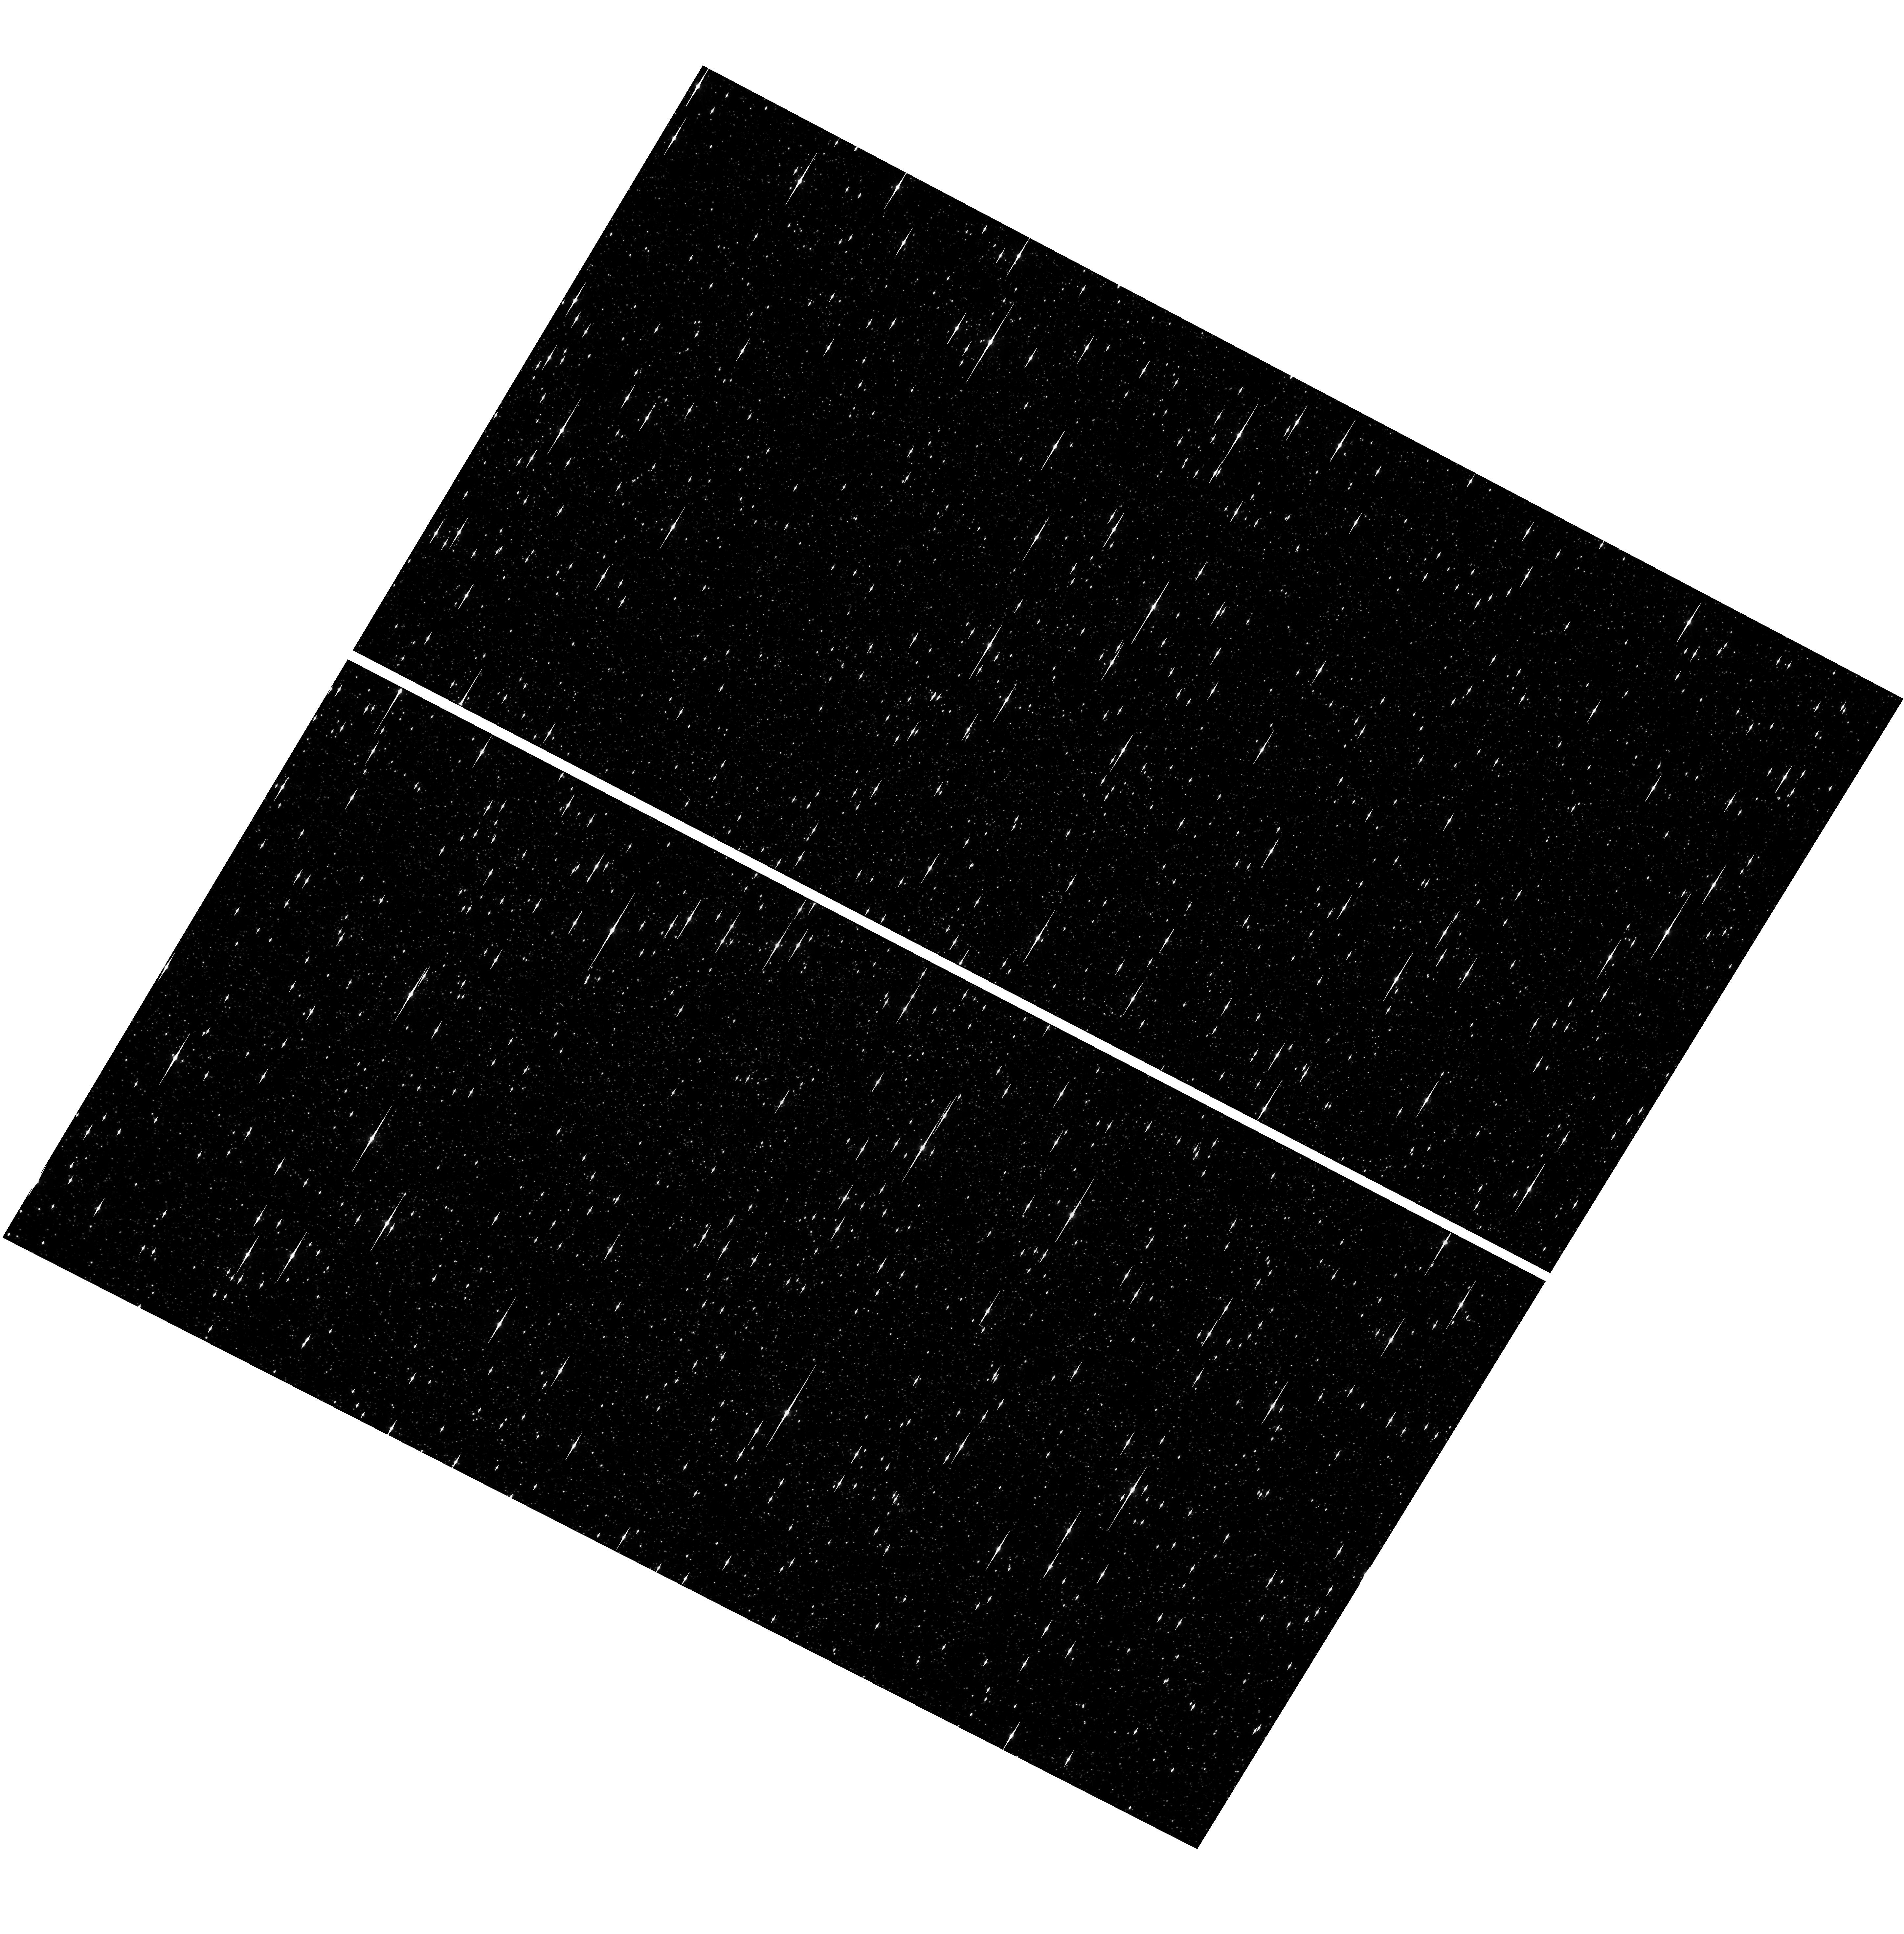
Target: OMEGACEN
Instrument: WFC3/UVIS
Filter: F475W
Exposure: 6 min
Observation ID: hst_17693_01_wfc3_uvis_f475w_ifi401

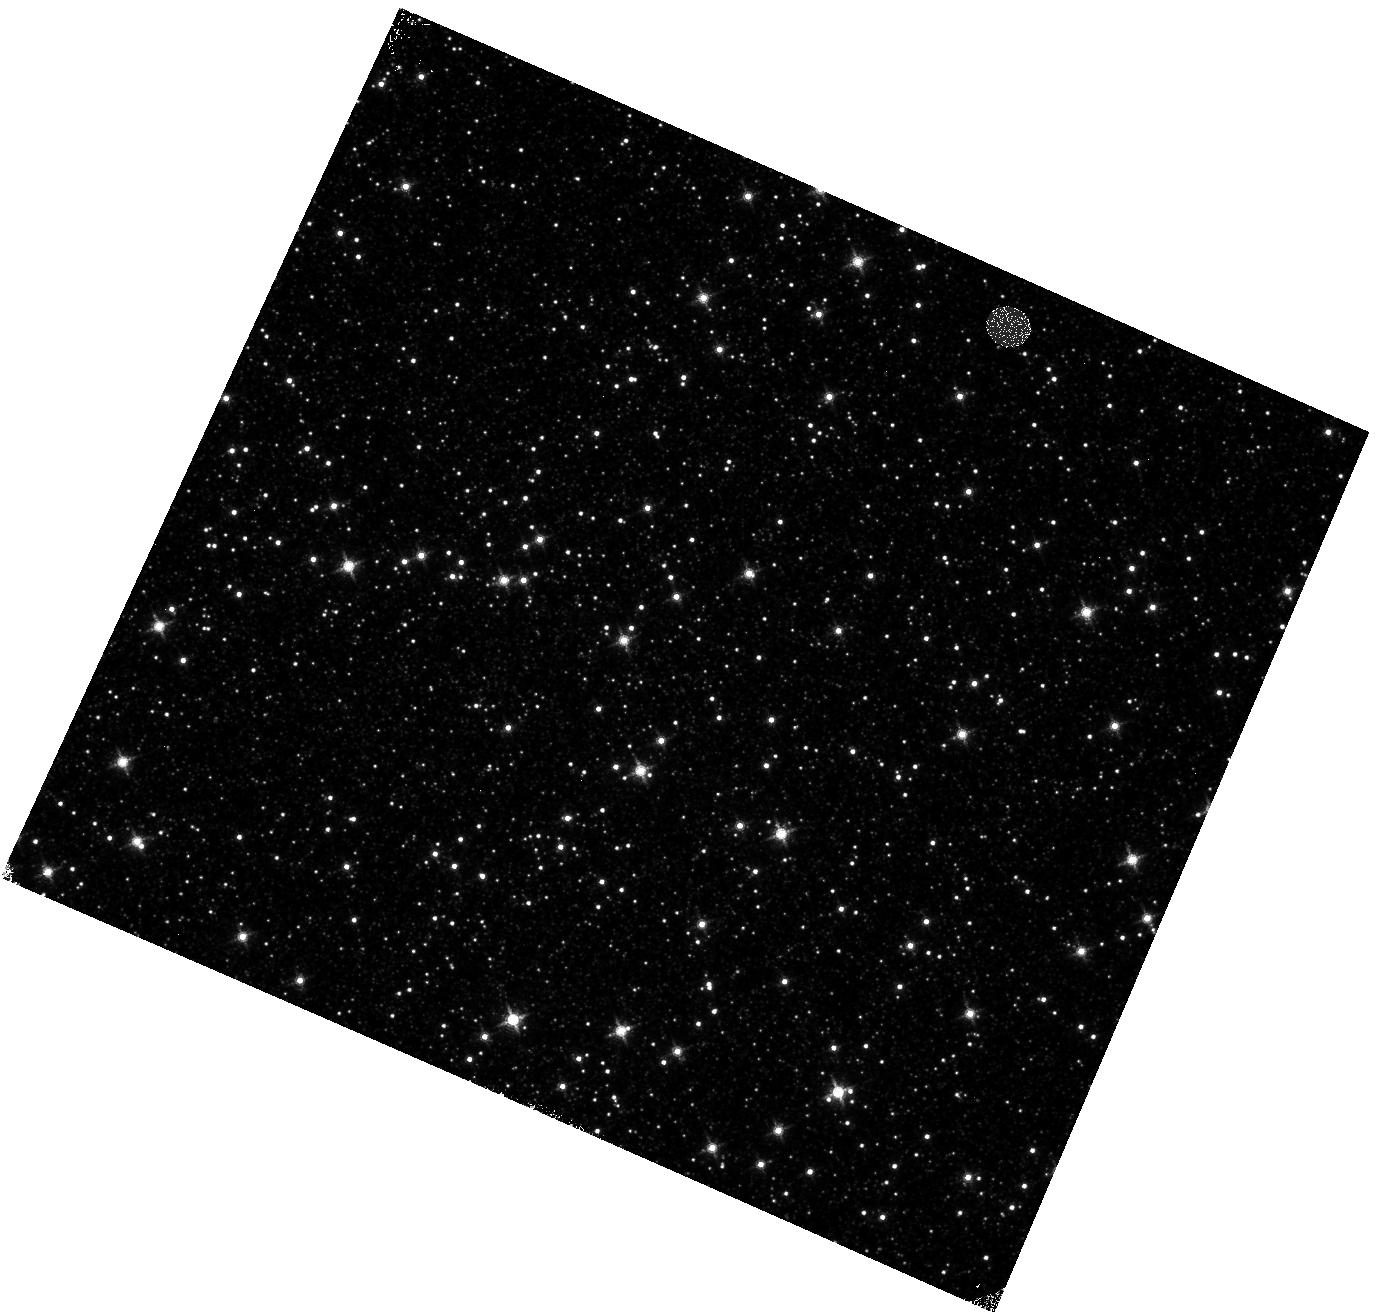
Target: OMEGACEN
Instrument: WFC3/IR
Filter: F139M
Exposure: 4 min
Observation ID: hst_17693_04_wfc3_ir_f139m_ifi404

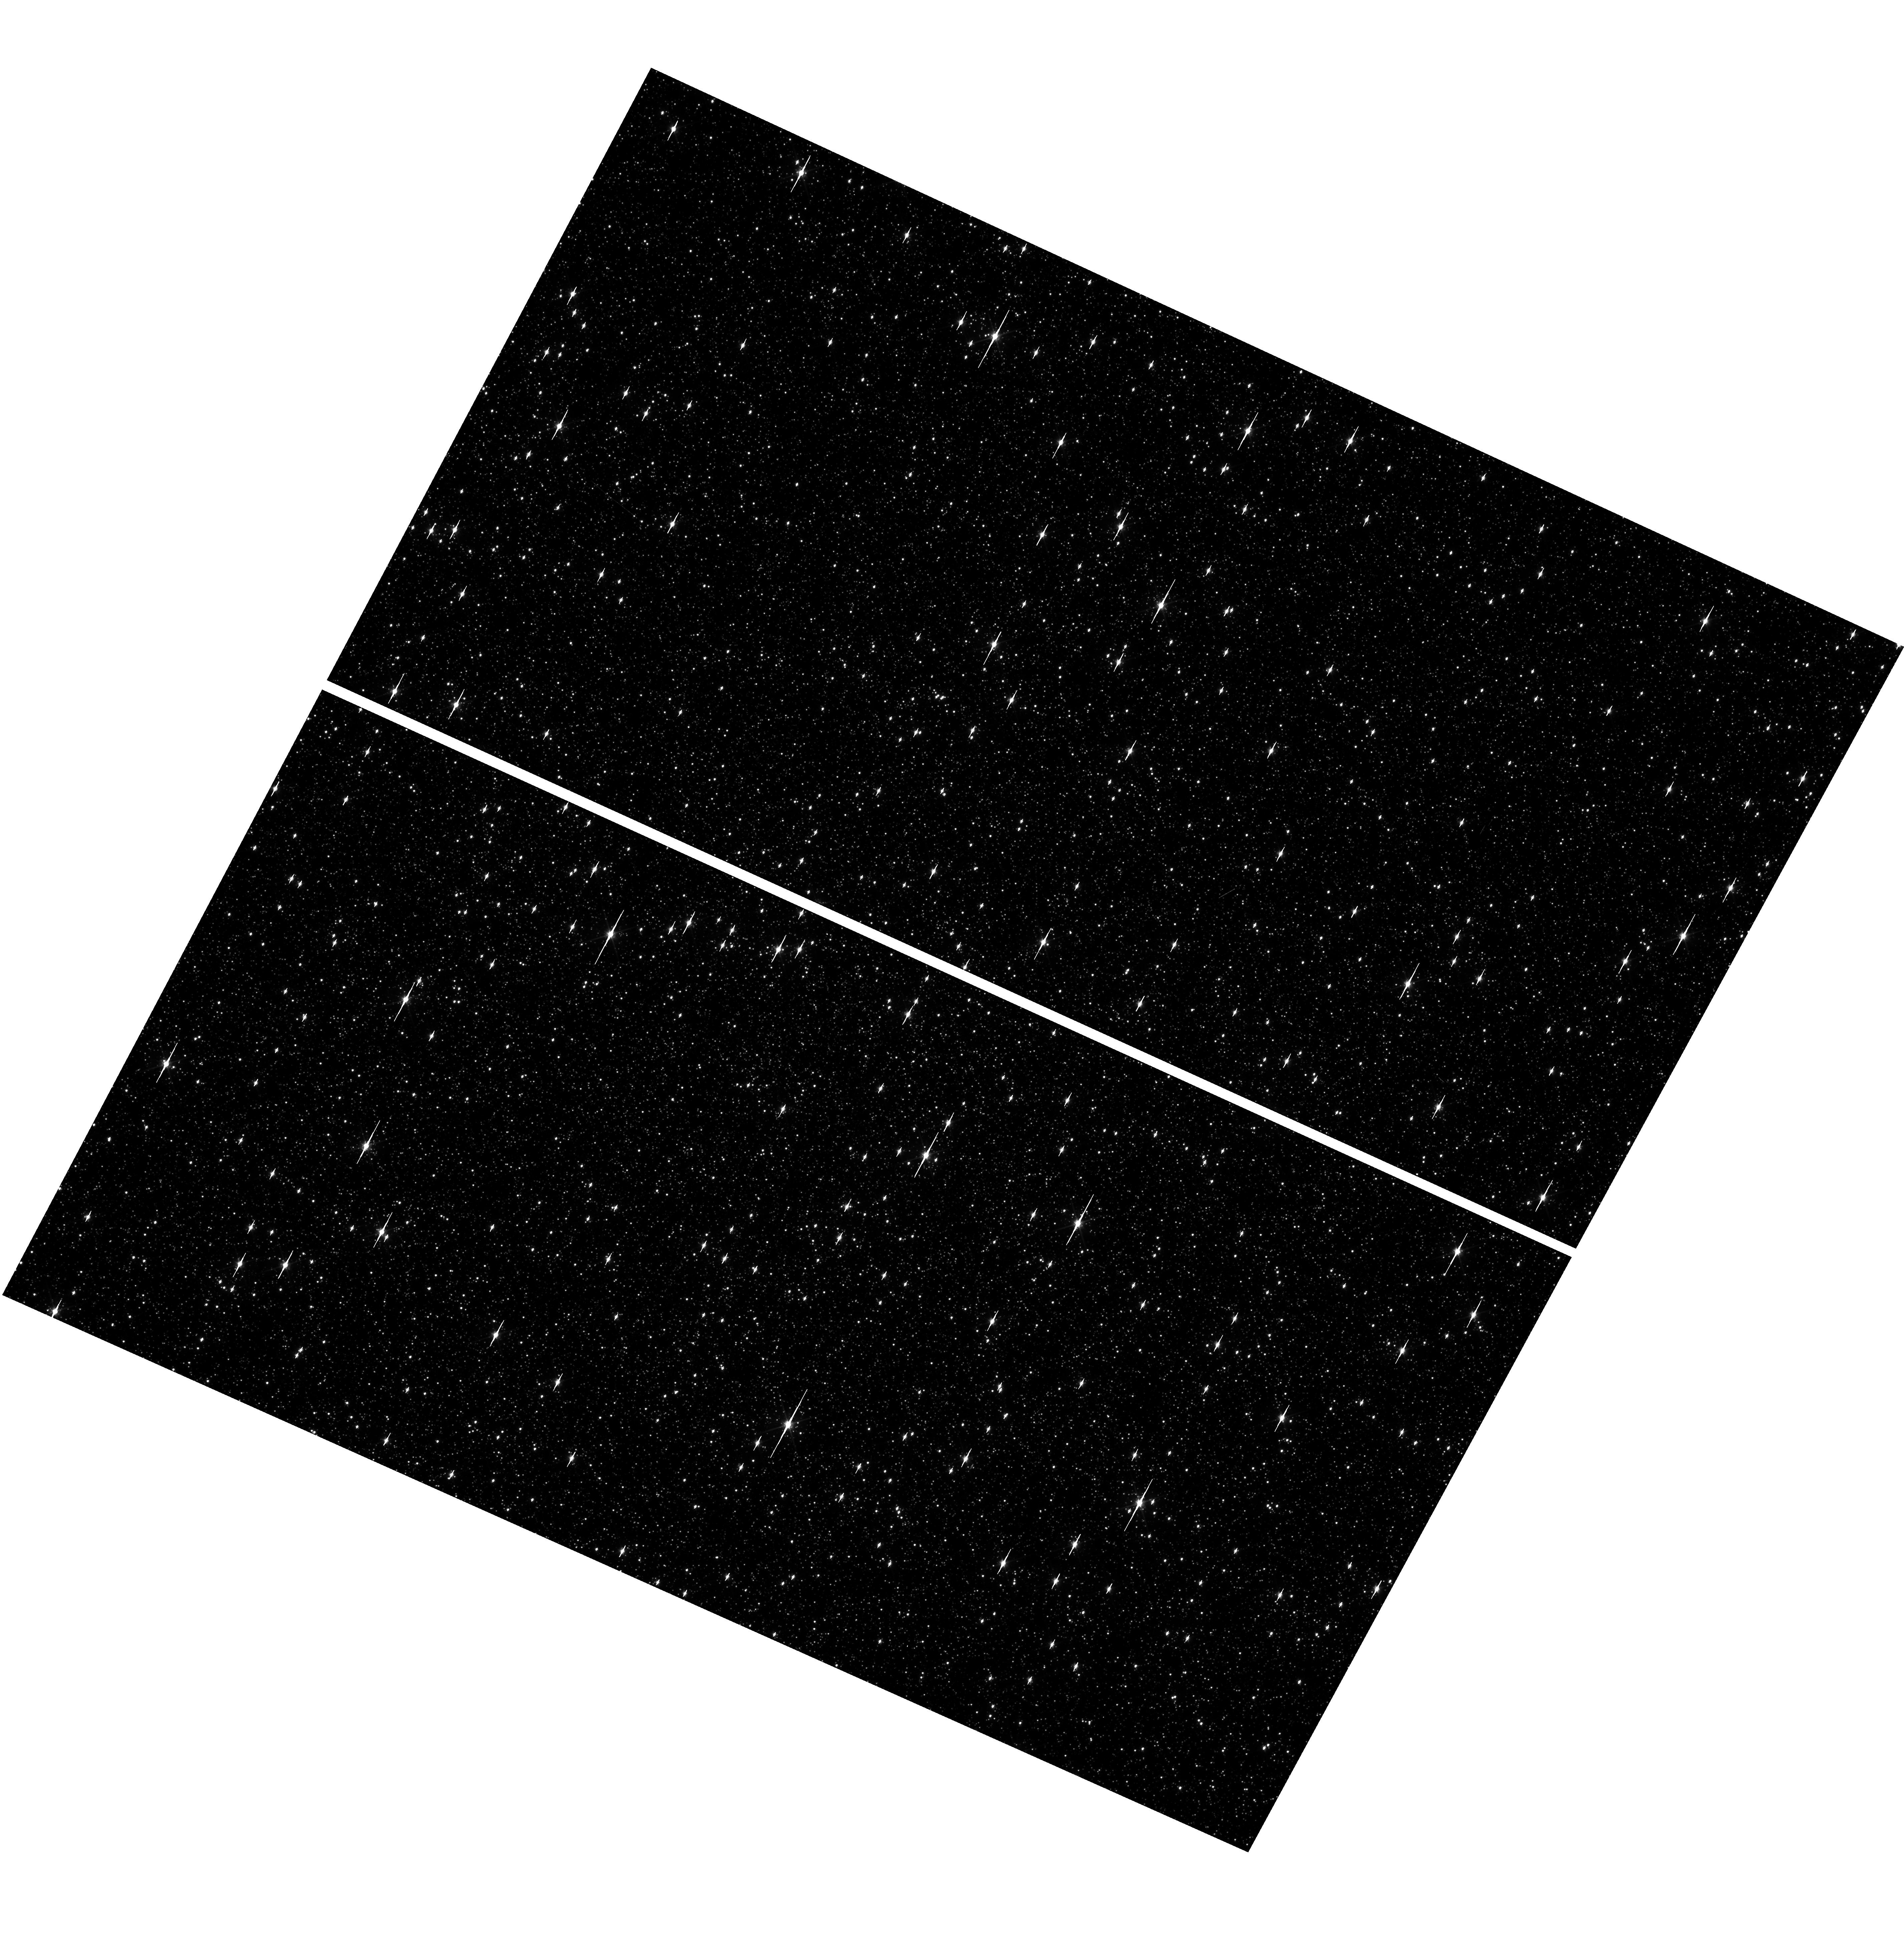
Target: OMEGACEN
Instrument: WFC3/UVIS
Filter: F606W
Exposure: 1 min
Observation ID: hst_17693_03_wfc3_uvis_f606w_ifi403

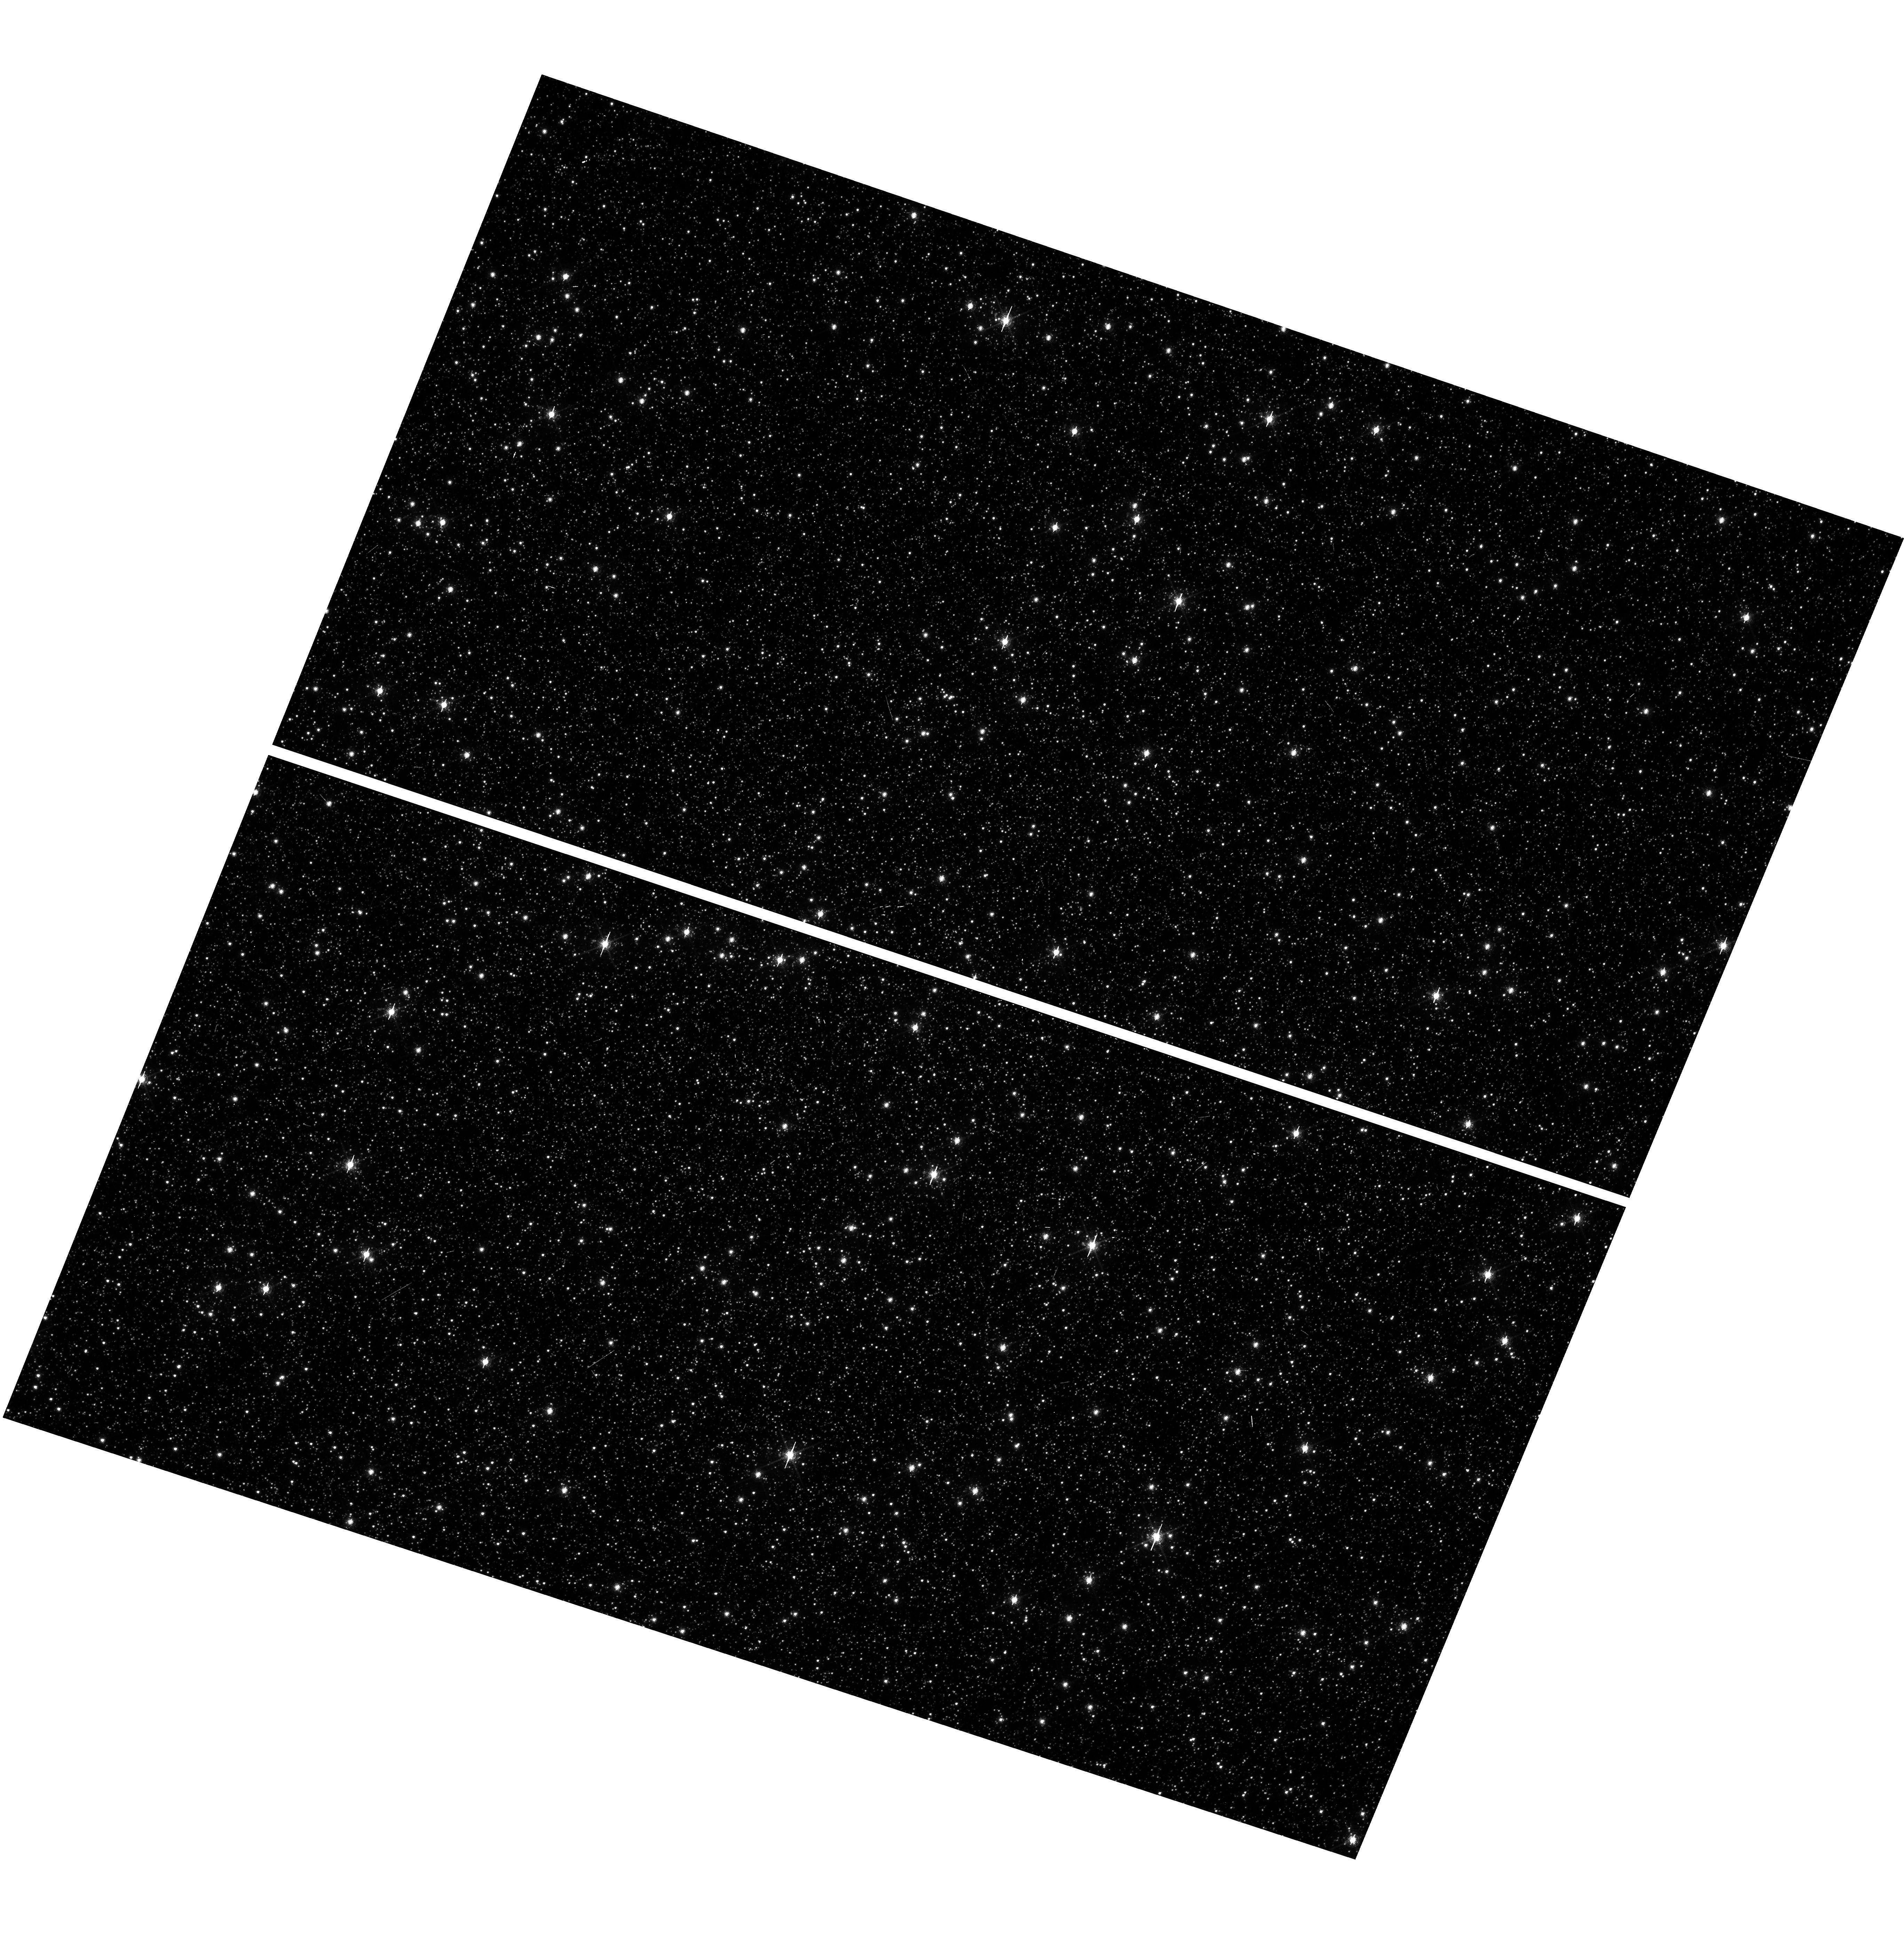
Target: OMEGACEN
Instrument: WFC3/UVIS
Filter: F673N
Exposure: 6 min
Observation ID: hst_17693_05_wfc3_uvis_f673n_ifi405

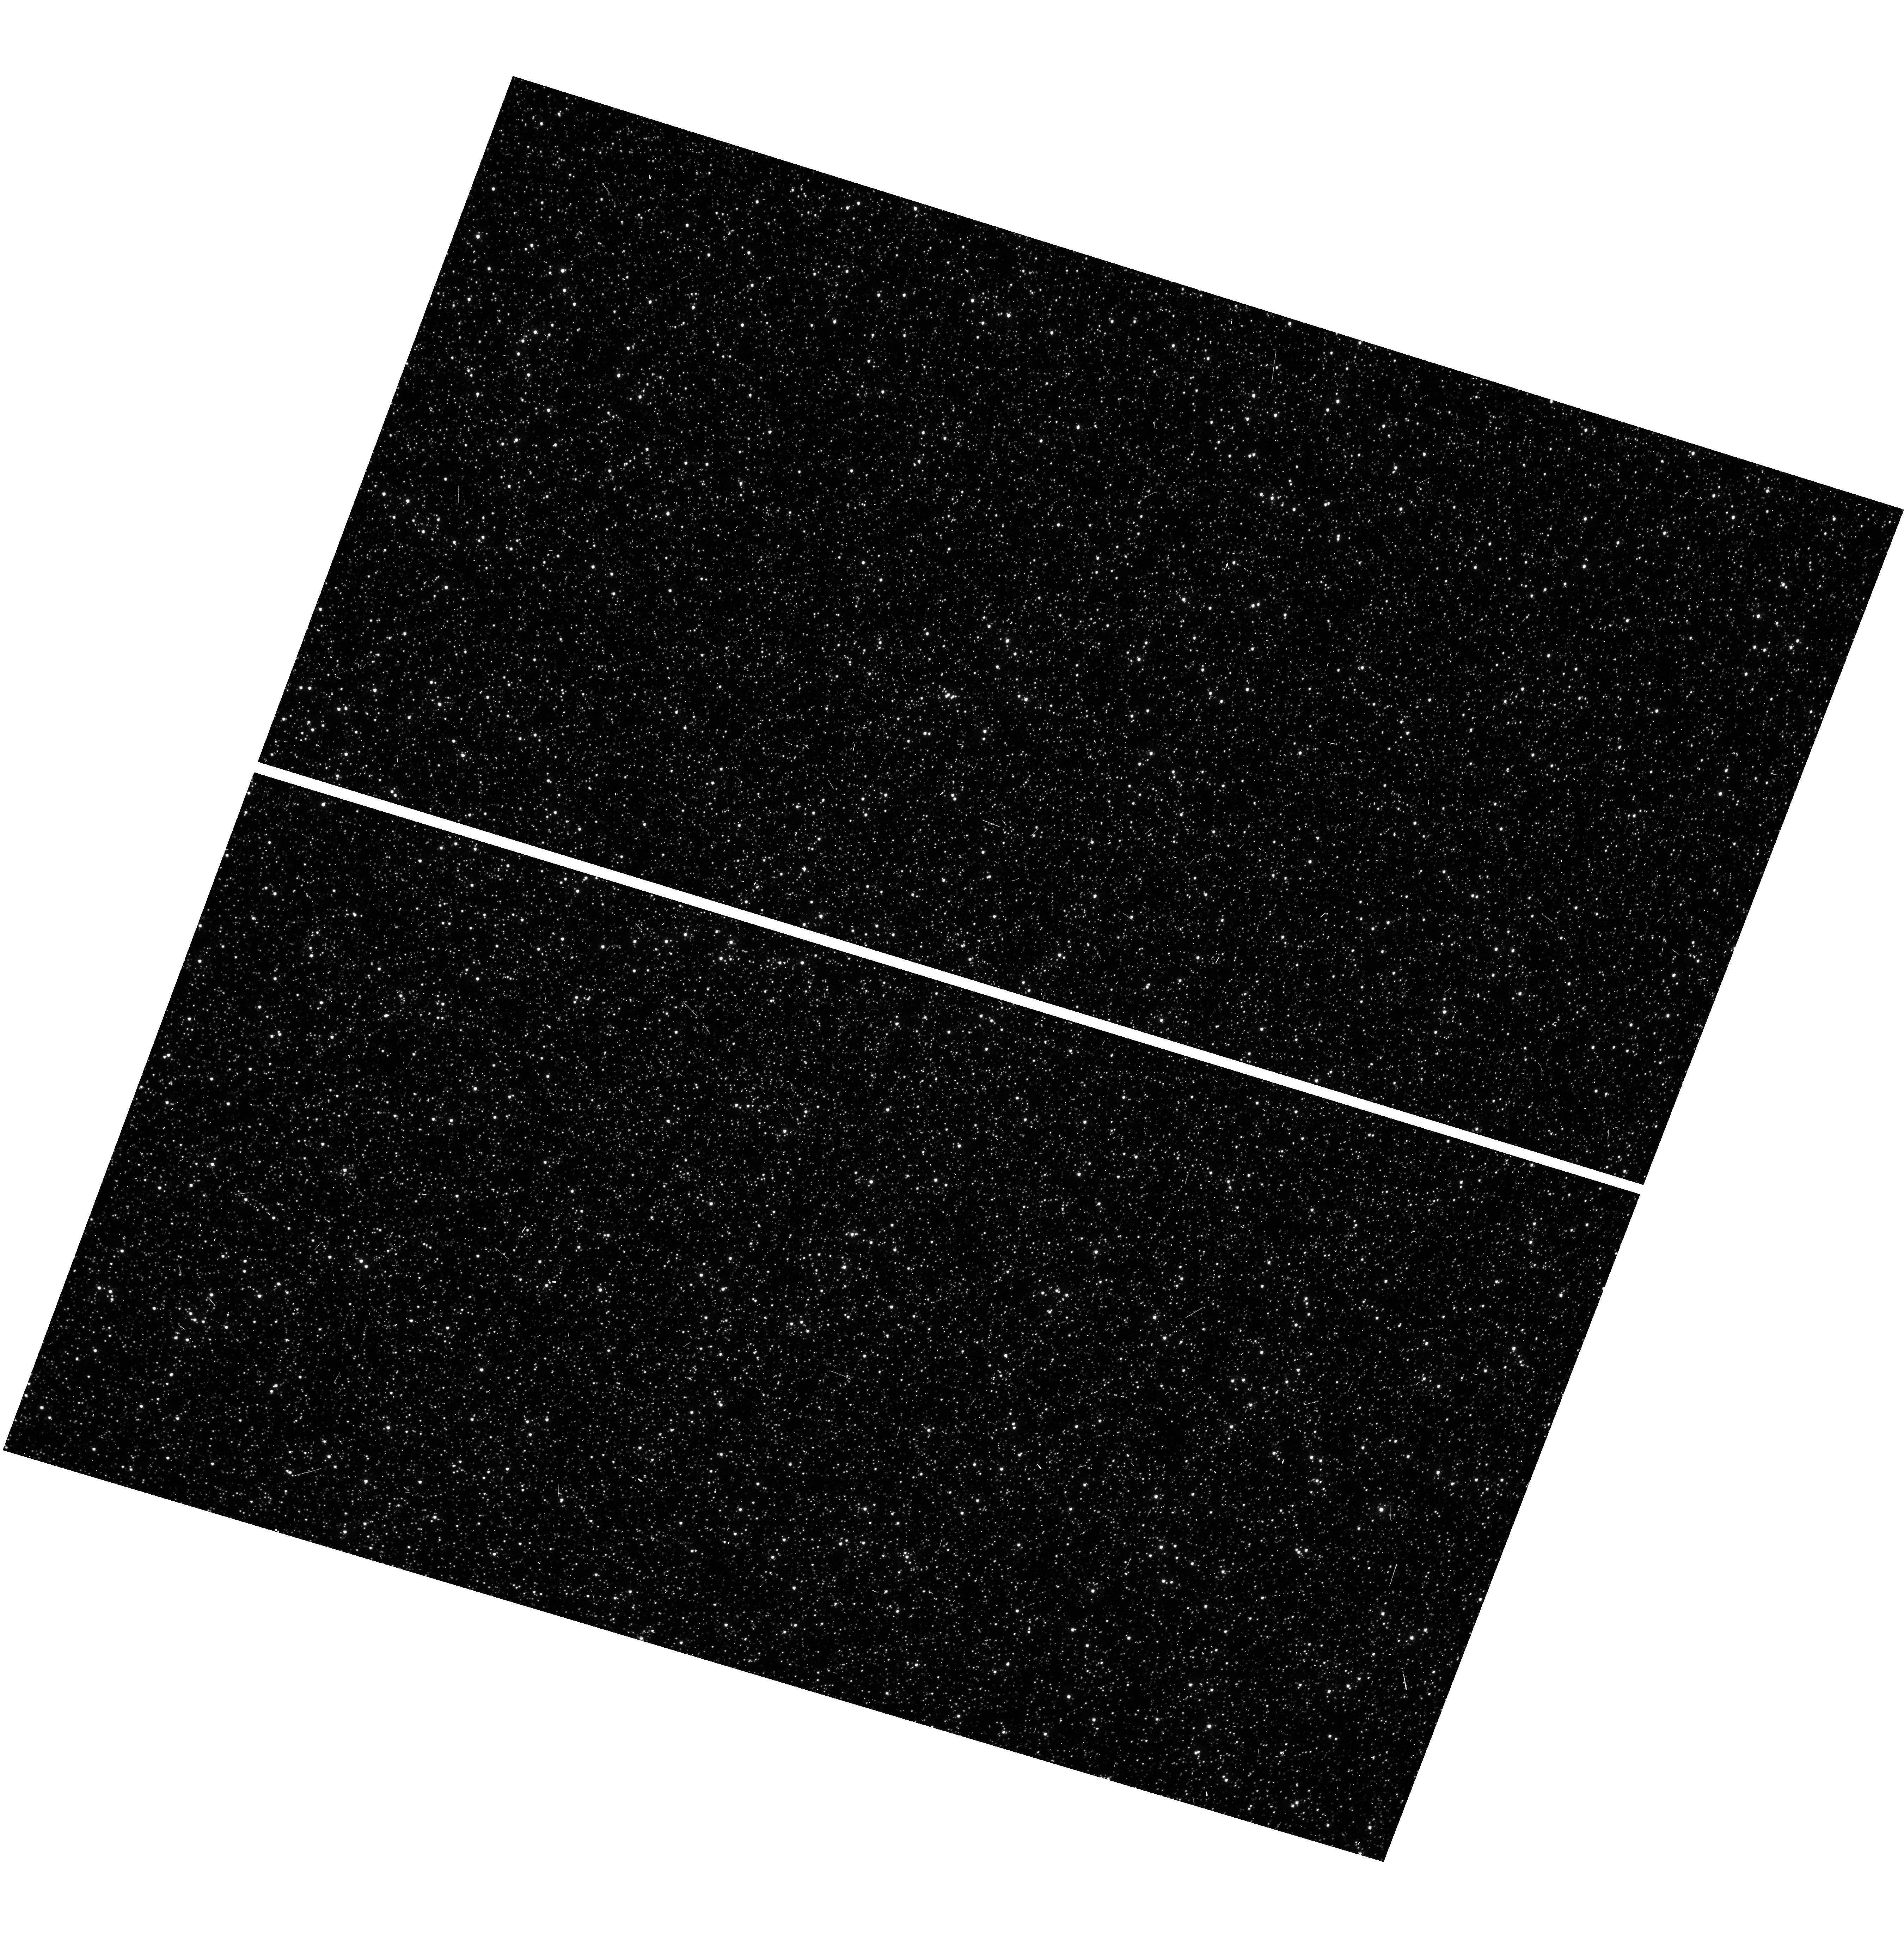
Target: OMEGACEN
Instrument: WFC3/UVIS
Filter: F343N
Exposure: 6 min
Observation ID: hst_17693_06_wfc3_uvis_f343n_ifi406

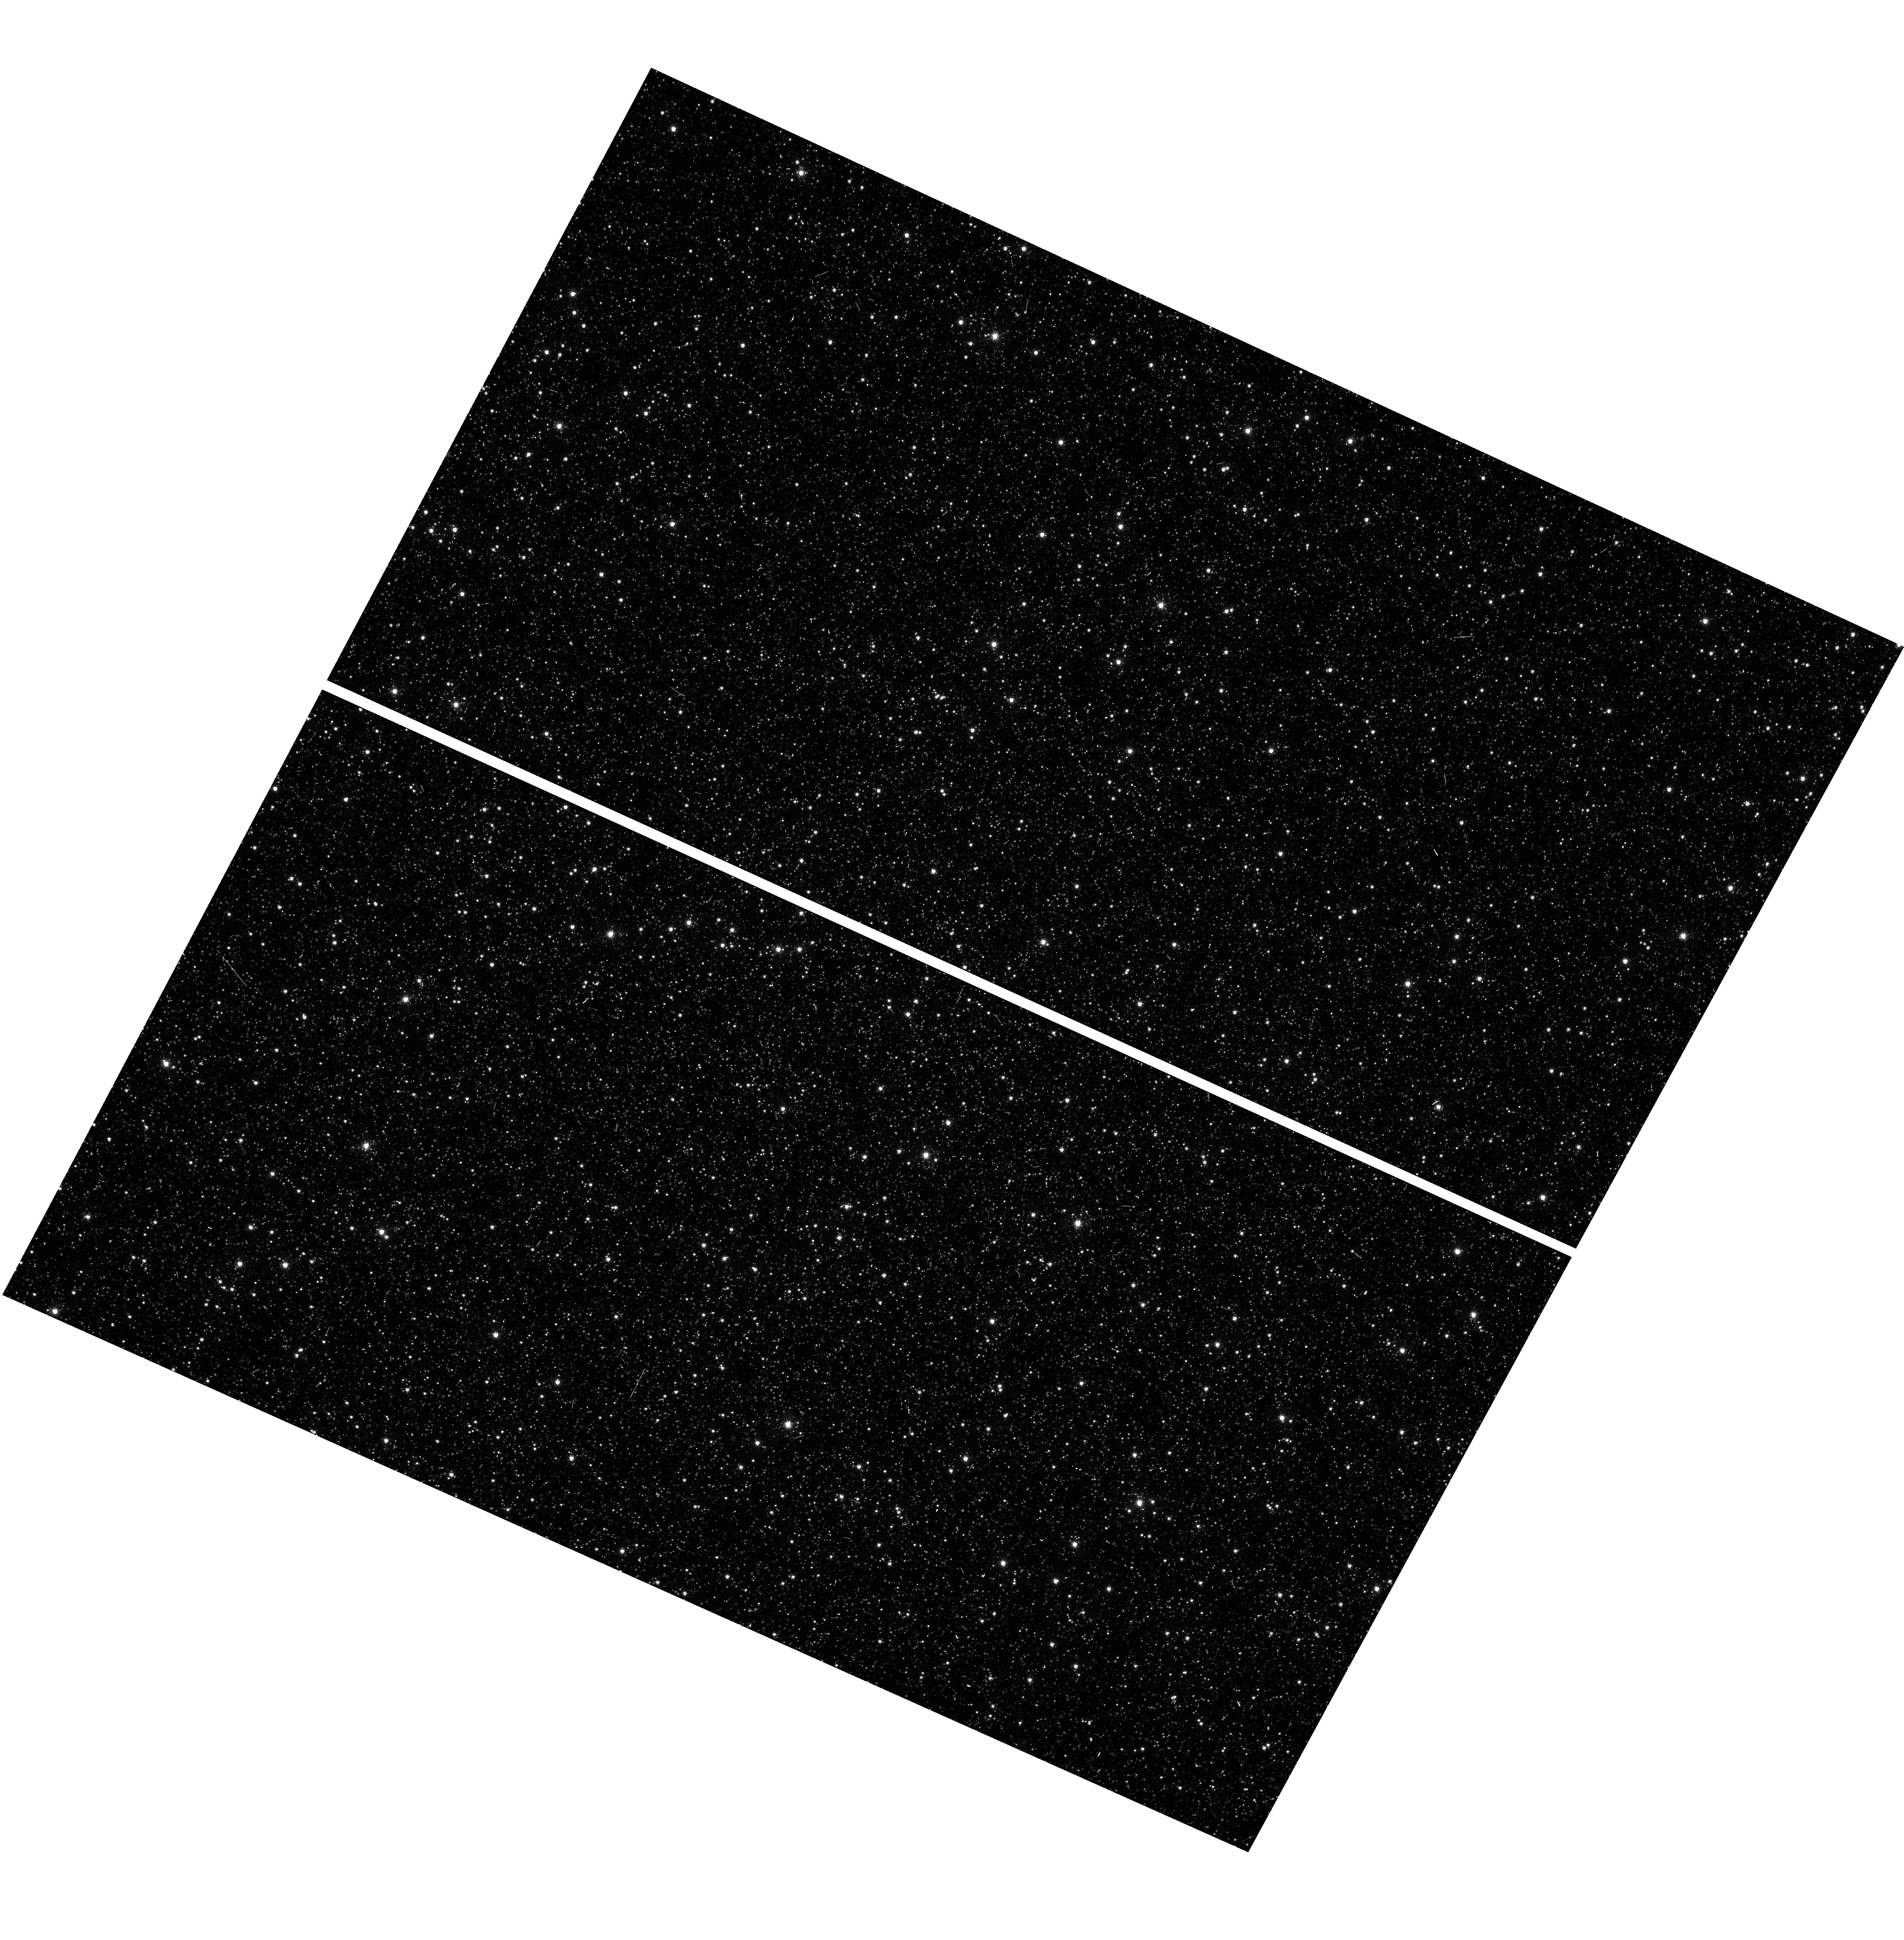
Target: OMEGACEN
Instrument: WFC3/UVIS
Filter: F502N
Exposure: 6 min
Observation ID: hst_17693_03_wfc3_uvis_f502n_ifi403

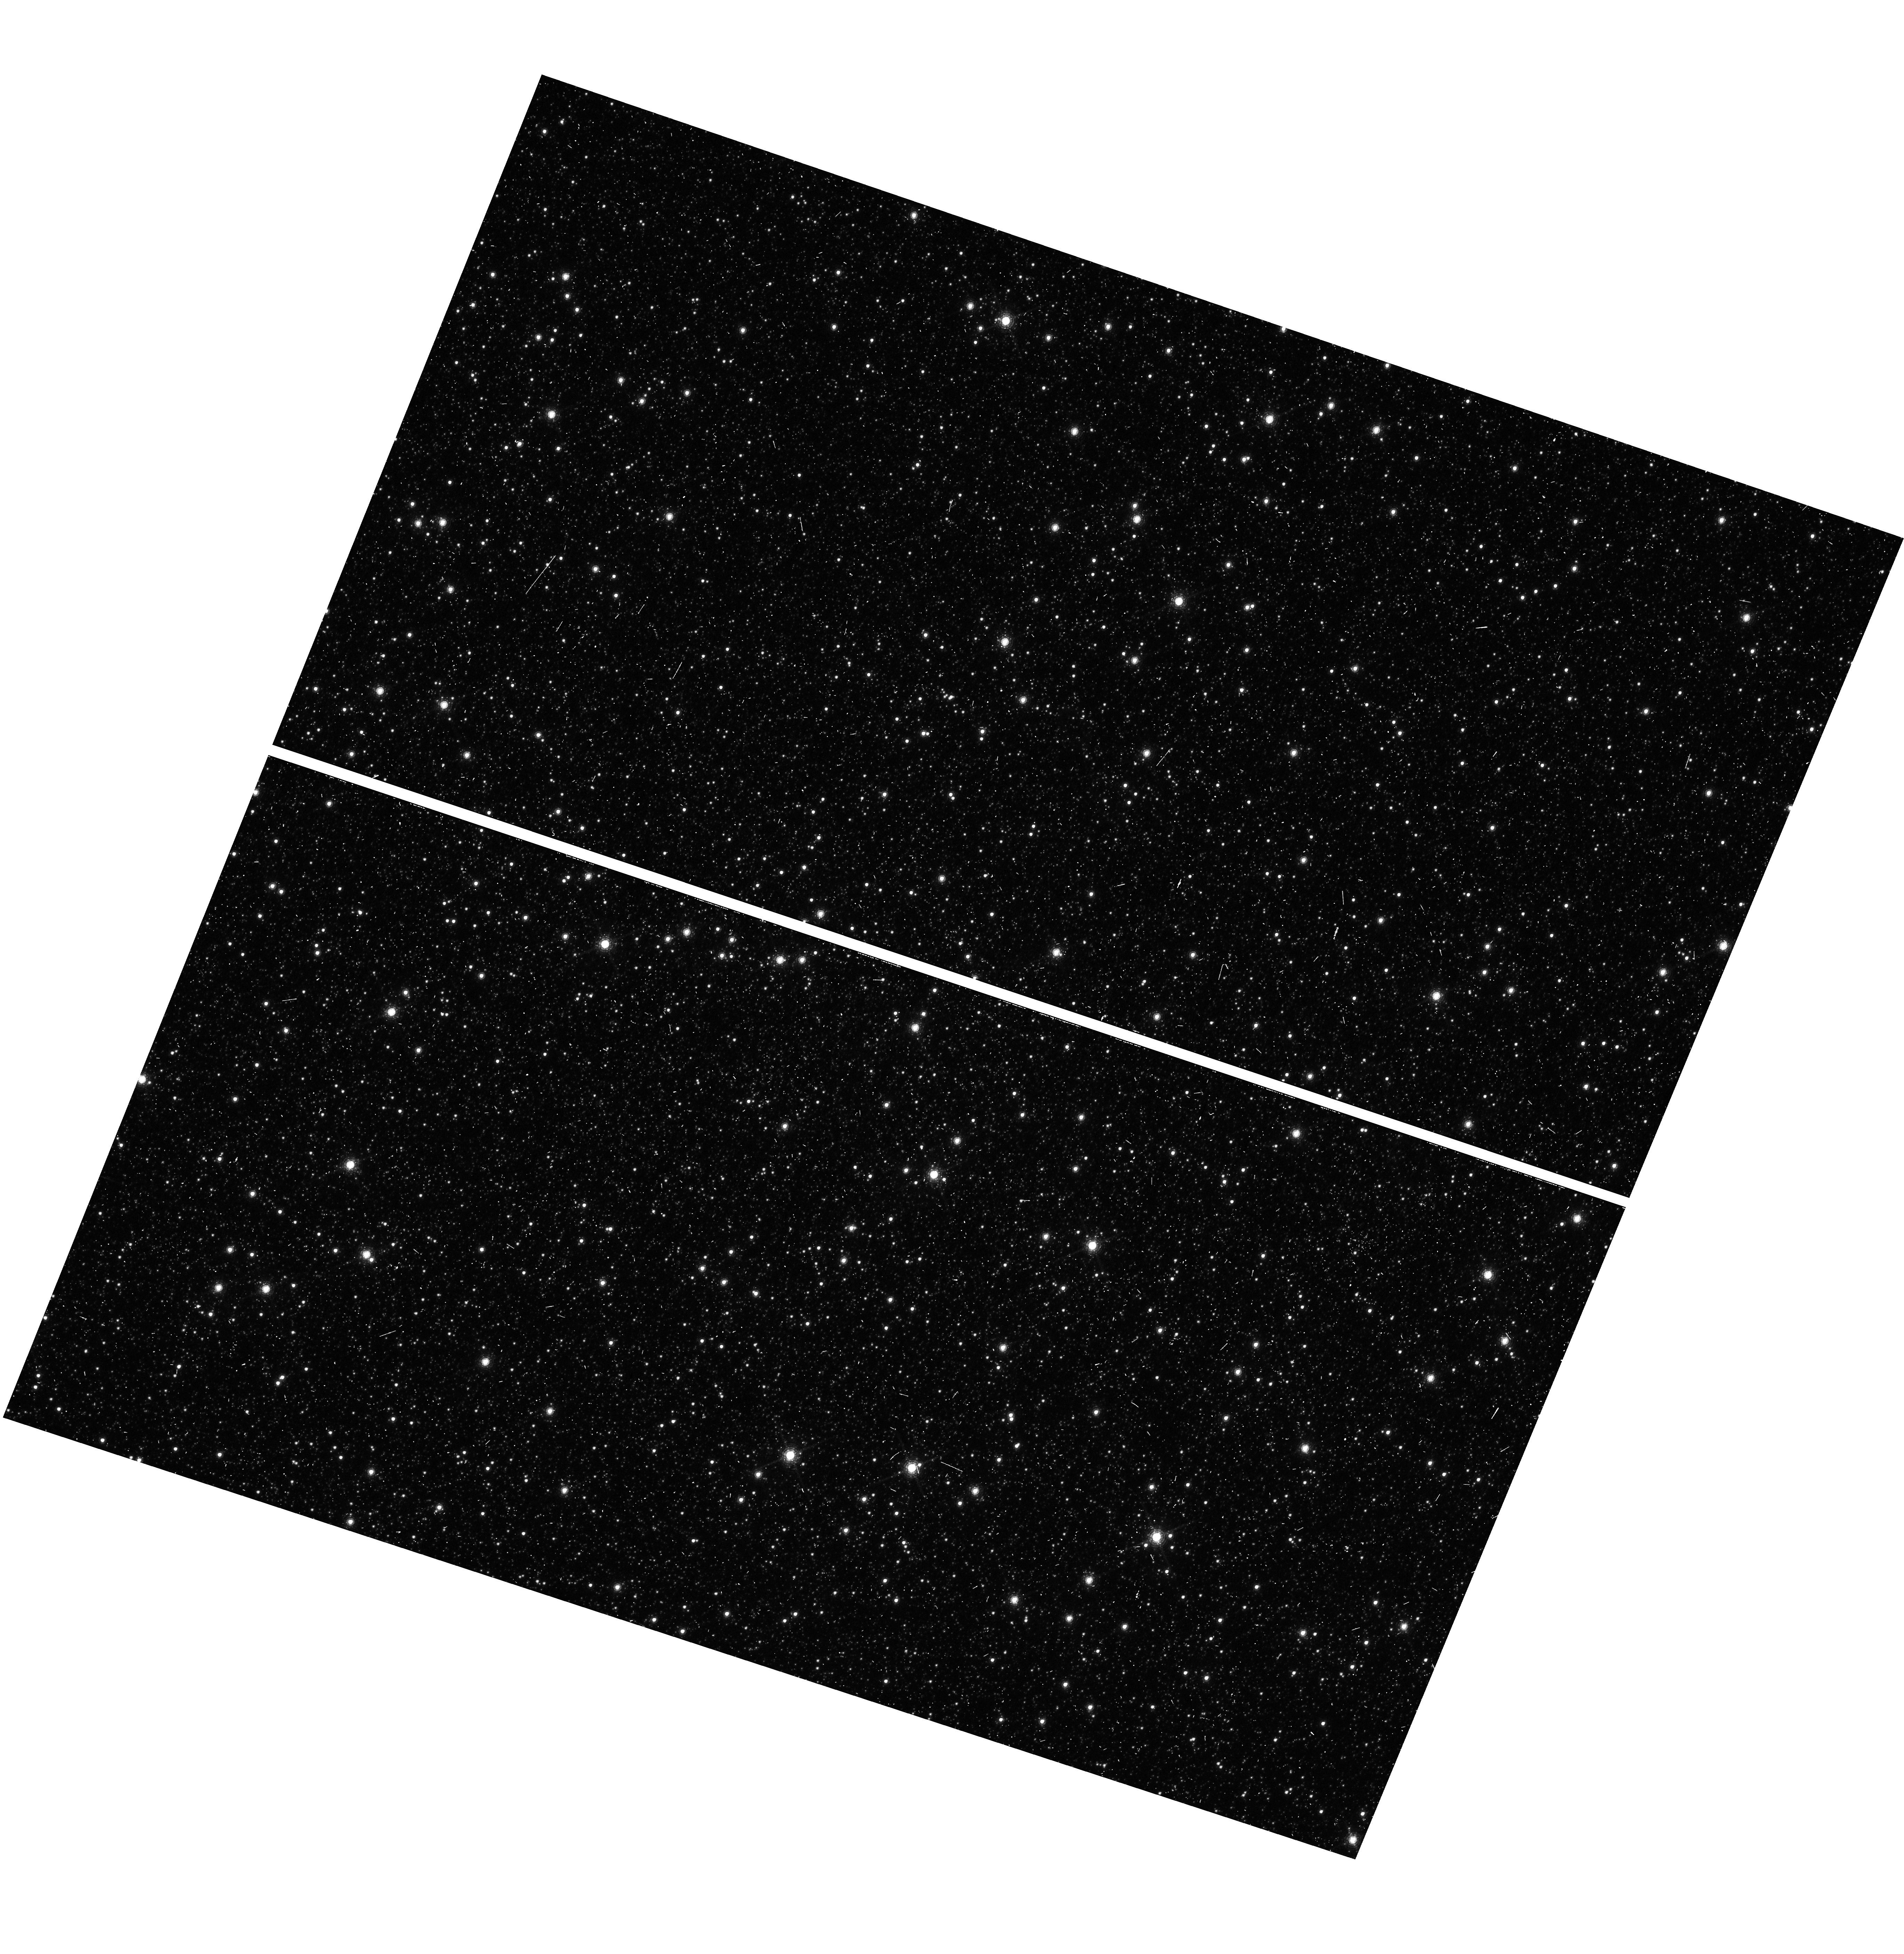
Target: OMEGACEN
Instrument: WFC3/UVIS
Filter: F953N
Exposure: 6 min
Observation ID: hst_17693_05_wfc3_uvis_f953n_ifi405

WFC3 Astrometric Scale Monitoring (PI: Martlin, Catherine A)

The standard astrometric catalog in the field of globular cluster Omega Cen has been used to examine the geometric distortion of WFC3 UVIS and IR as function of wavelength in multi-cycle calibration programs over last 11 years of WFC3 on HST board. All observations from these programs have been reduced and provided the multi-wavelength geometric distortion in UVIS and IR detector. The derived geometric distortion coefficients implemented in the IDCTAB format are used in the HST pipe-line to correct for a ~7% distortion in WFC3/UVIS and IR images down to <1%. Additional to multi-wavelength WFC3 geometric distortion, all observations of Omega Cen taken through F606W and F160W UVIS and IR filters, respectively, during the last 11 years (all together 12 epochs) were used to look for time dependency of UVIS and IR geometric distortion and the effect of the scale change due to the thermal breathing. The results of the stability WFC3 geometric distortion published in WFC3-ISR-2015-02 (Kozhurina-Platais & Anderson, 2015), WFC3-ISR-2019-09 (Martlin, Kozhurina-Platais), have show that the UVIS geometric distortion is stable over 10 years on-orbit within 0.05 pixels or 2 mas in UVIS. The results of WFC3/IR published in WFC3-ISR-09-19 (M. McKay, Kozhurina-Platais, et al) have show that the IR geometric distortion is stable over 10 years on orbits within 0.1 pixel or 2 mas. The same observations were used to examine the WFC3/UVIS and IR photometric changes with time (WFC3-ISR-2020-05, Kozhurina-Platais, Bagget). The purpose of this calibration proposal is to continue the monitor of the stability of the WFC3 geometric distortion over time. The observations of Omega Cen through the UVIS F606W filter and the F160W IR filter will be used to derive the skew and scale terms of the geometric distortion and look for any secular changes over time. In addition, several UVIS and IR filters have been appended for the purposes of generating new PSF models for the community.